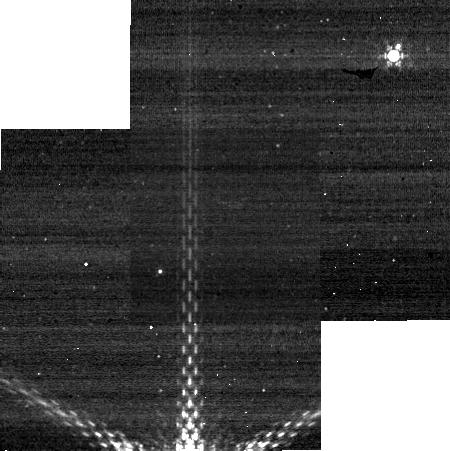
Target: PLUTO. Instrument: NIRCAM. Filter: F430M. Exposure: 3 min. Observation ID: jw01658-o009_t001_nircam_clear-f430m-sub320

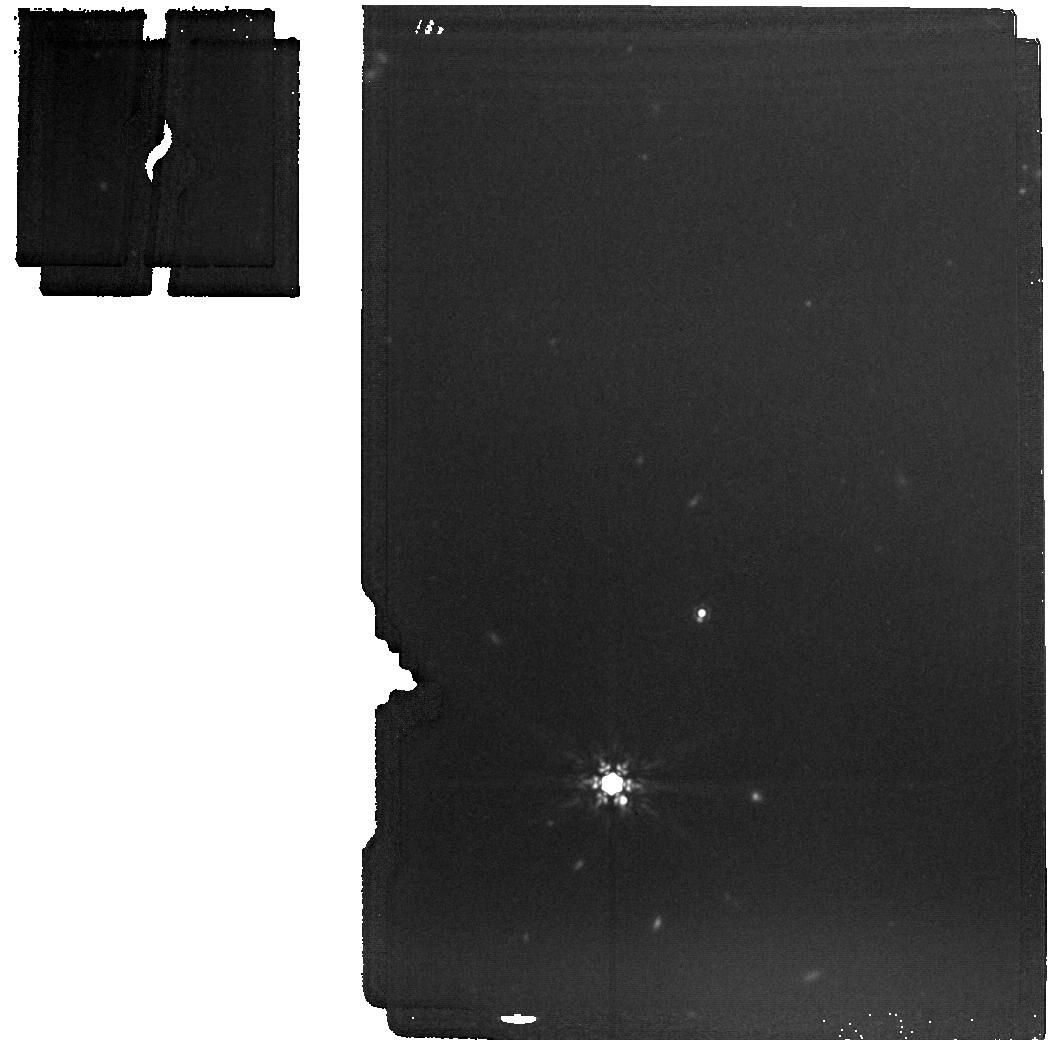
Target: PLUTO. Instrument: MIRI. Filter: F1500W. Exposure: 2 min. Observation ID: jw01658-o006_t001_miri_f1500w

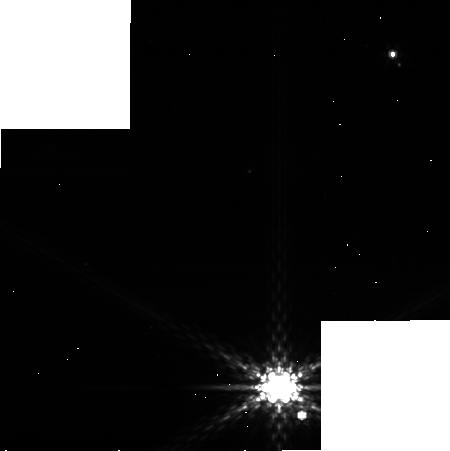
Target: PLUTO. Instrument: NIRCAM. Filter: F410M. Exposure: 3 min. Observation ID: jw01658-o011_t001_nircam_clear-f410m-sub320

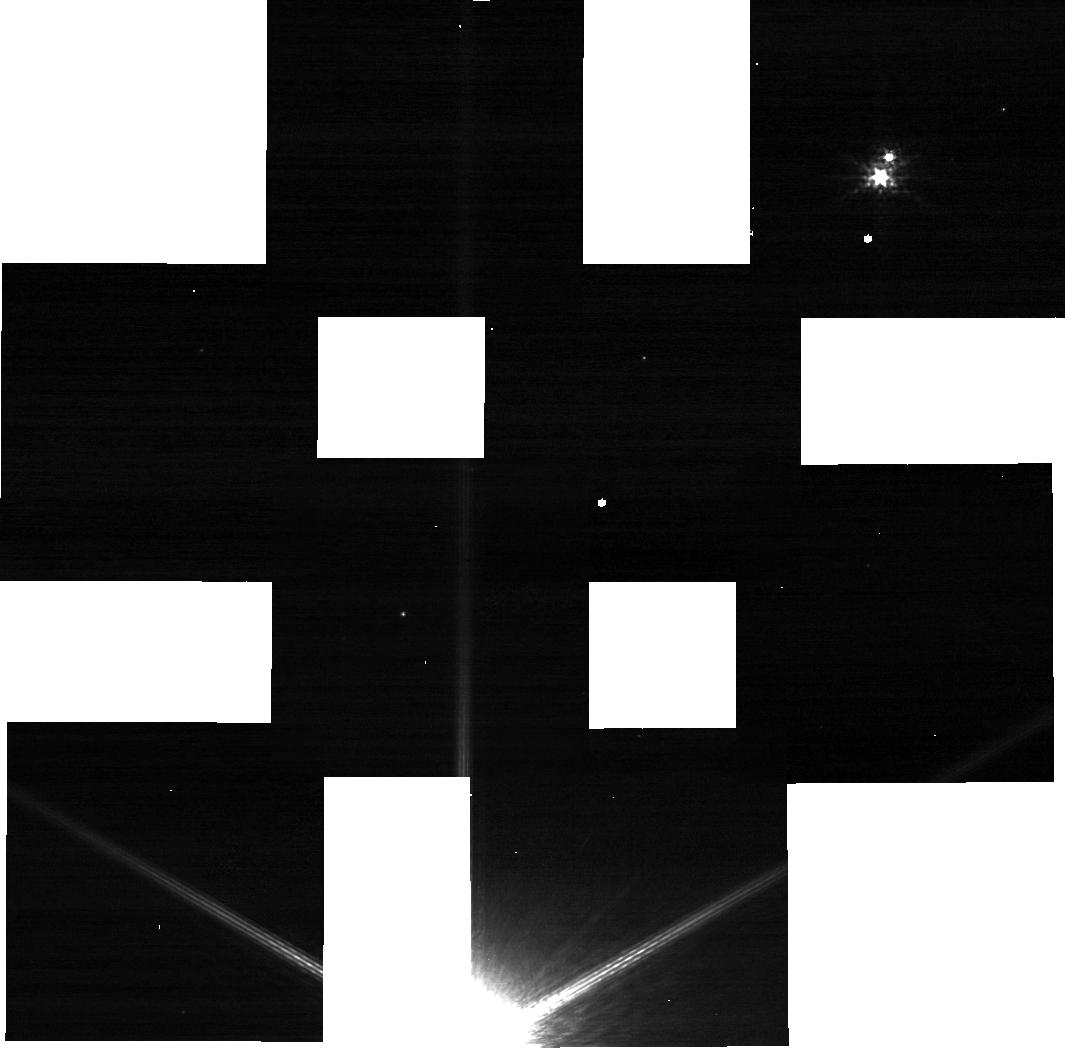
Target: PLUTO. Instrument: NIRCAM. Filter: F140M. Exposure: 3 min. Observation ID: jw01658-o009_t001_nircam_clear-f140m-sub320

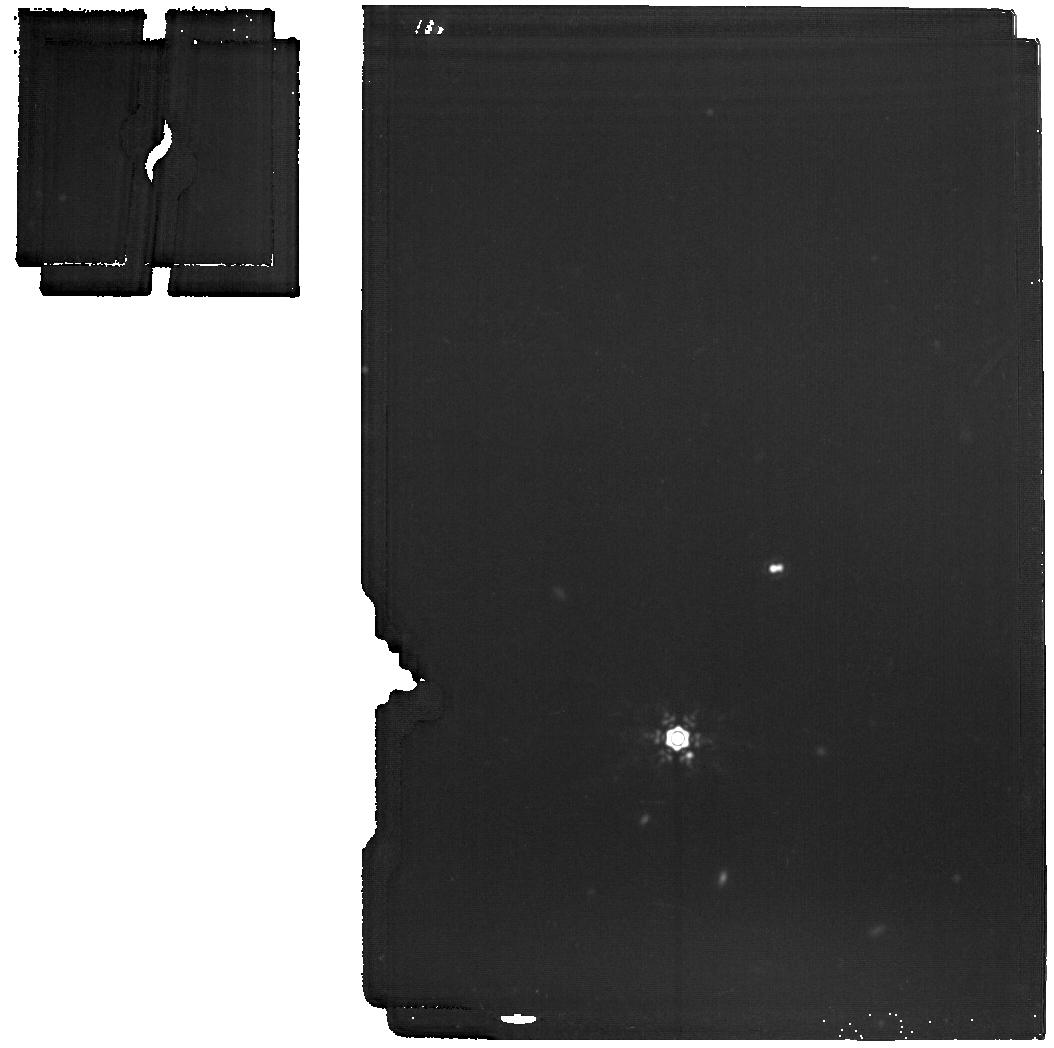
Target: PLUTO. Instrument: MIRI. Filter: F1800W. Exposure: 6 min. Observation ID: jw01658-o005_t001_miri_f1800w

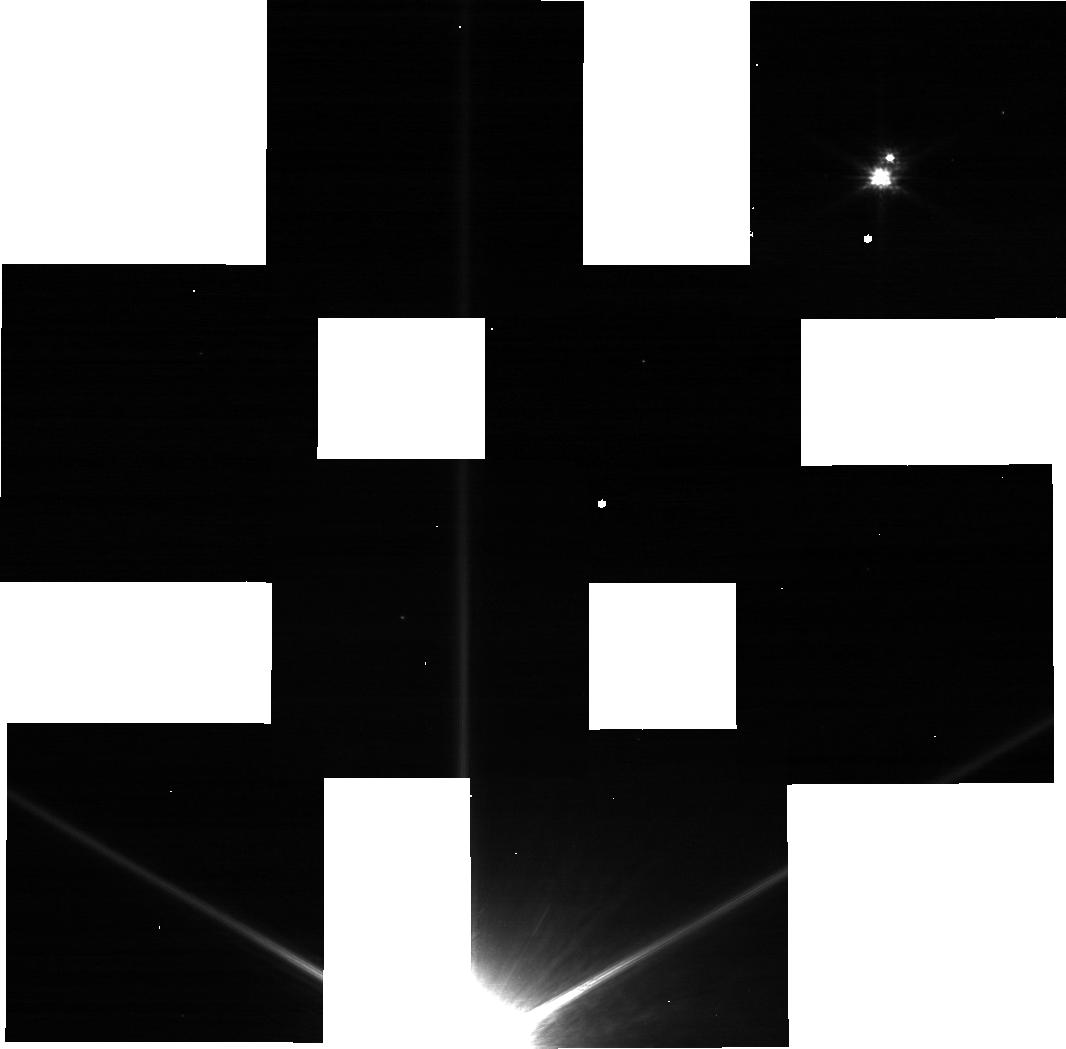
Target: PLUTO. Instrument: NIRCAM. Filter: F090W. Exposure: 3 min. Observation ID: jw01658-o009_t001_nircam_clear-f090w-sub320

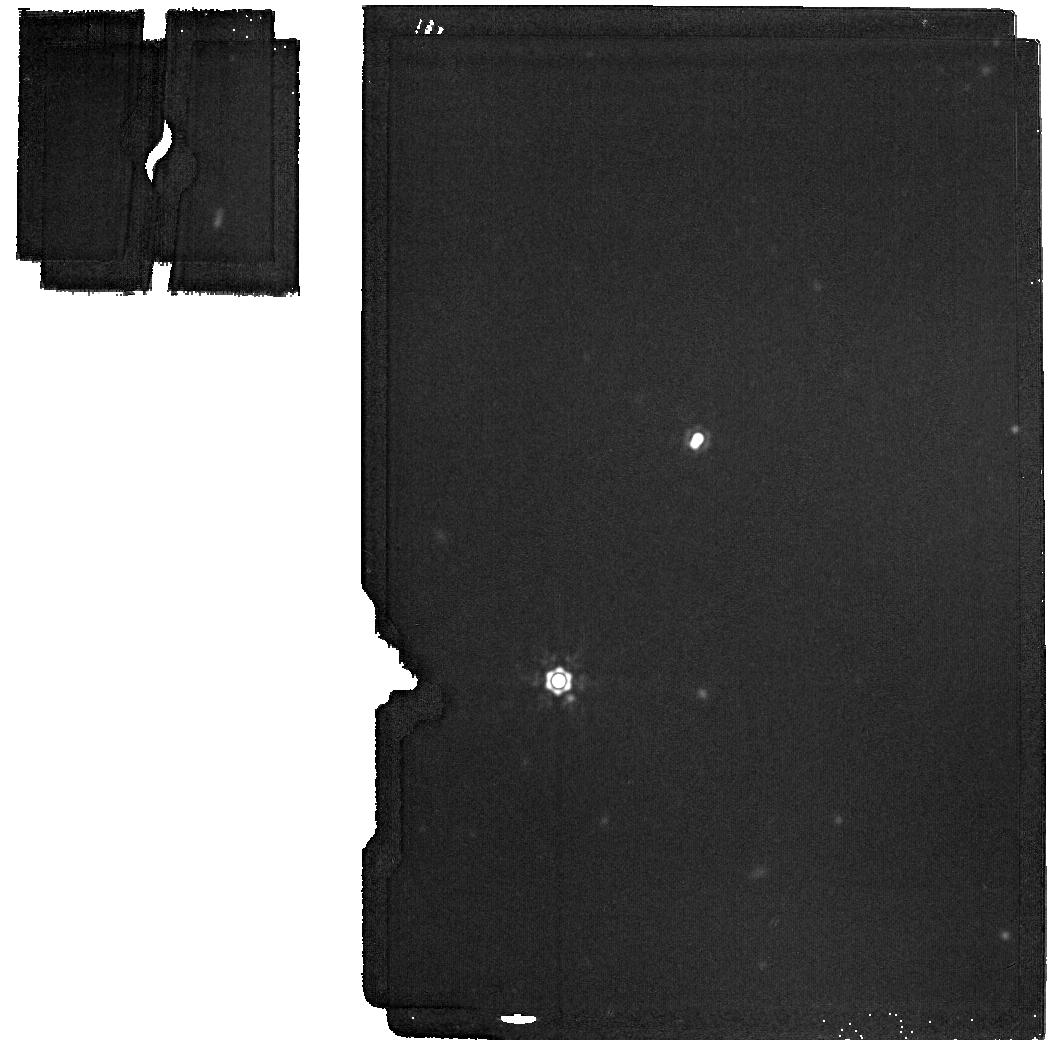
Target: PLUTO. Instrument: MIRI. Filter: F2100W. Exposure: 2 min. Observation ID: jw01658-o003_t001_miri_f2100w

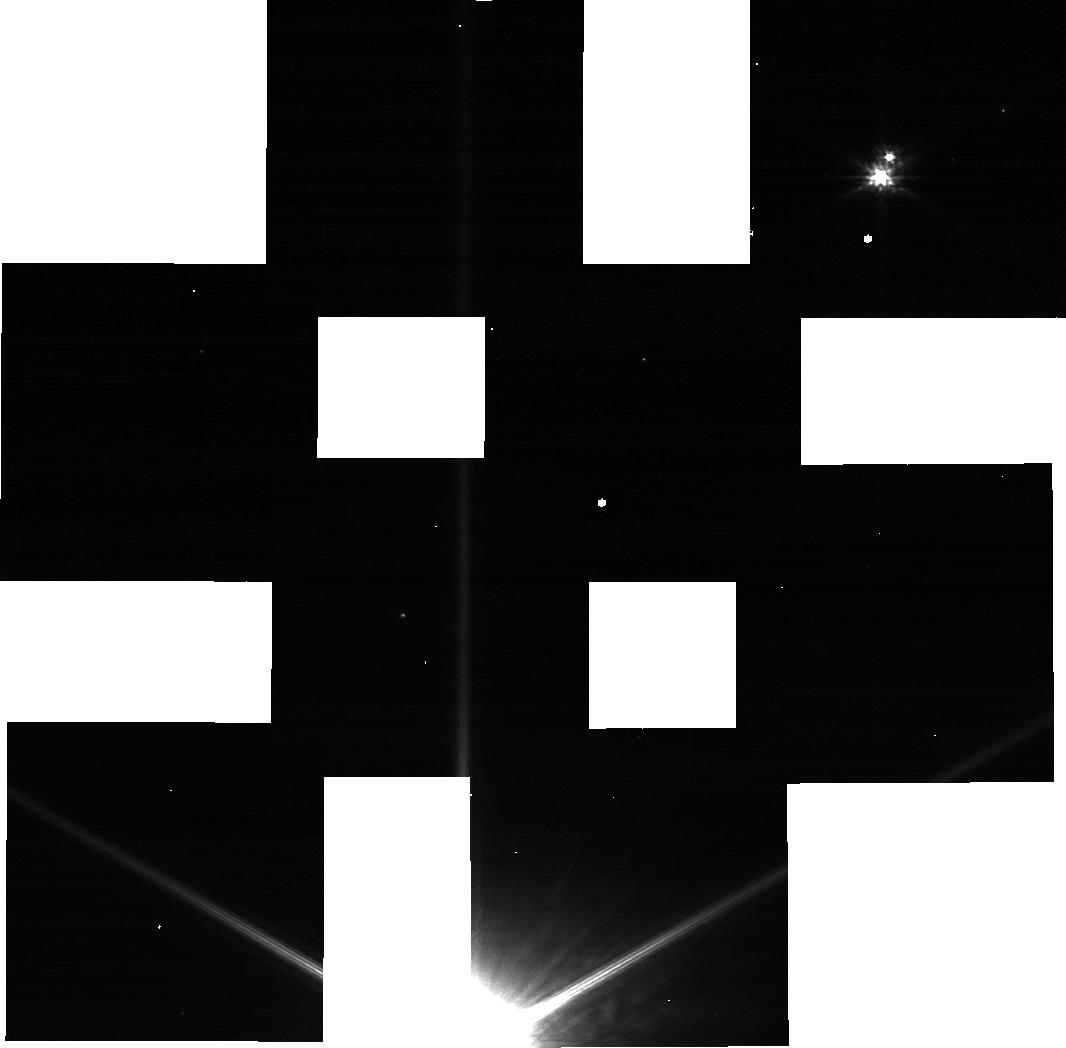
Target: PLUTO. Instrument: NIRCAM. Filter: F115W. Exposure: 3 min. Observation ID: jw01658-o009_t001_nircam_clear-f115w-sub320

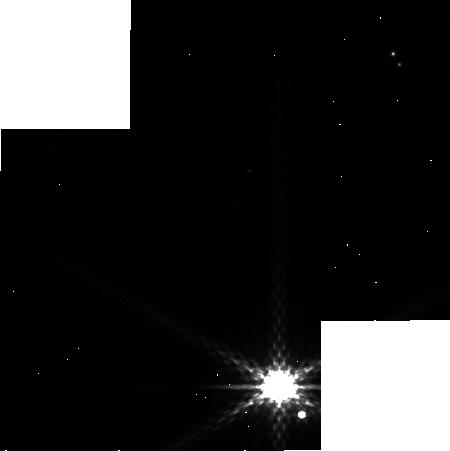
Target: PLUTO. Instrument: NIRCAM. Filter: F335M. Exposure: 3 min. Observation ID: jw01658-o011_t001_nircam_clear-f335m-sub320

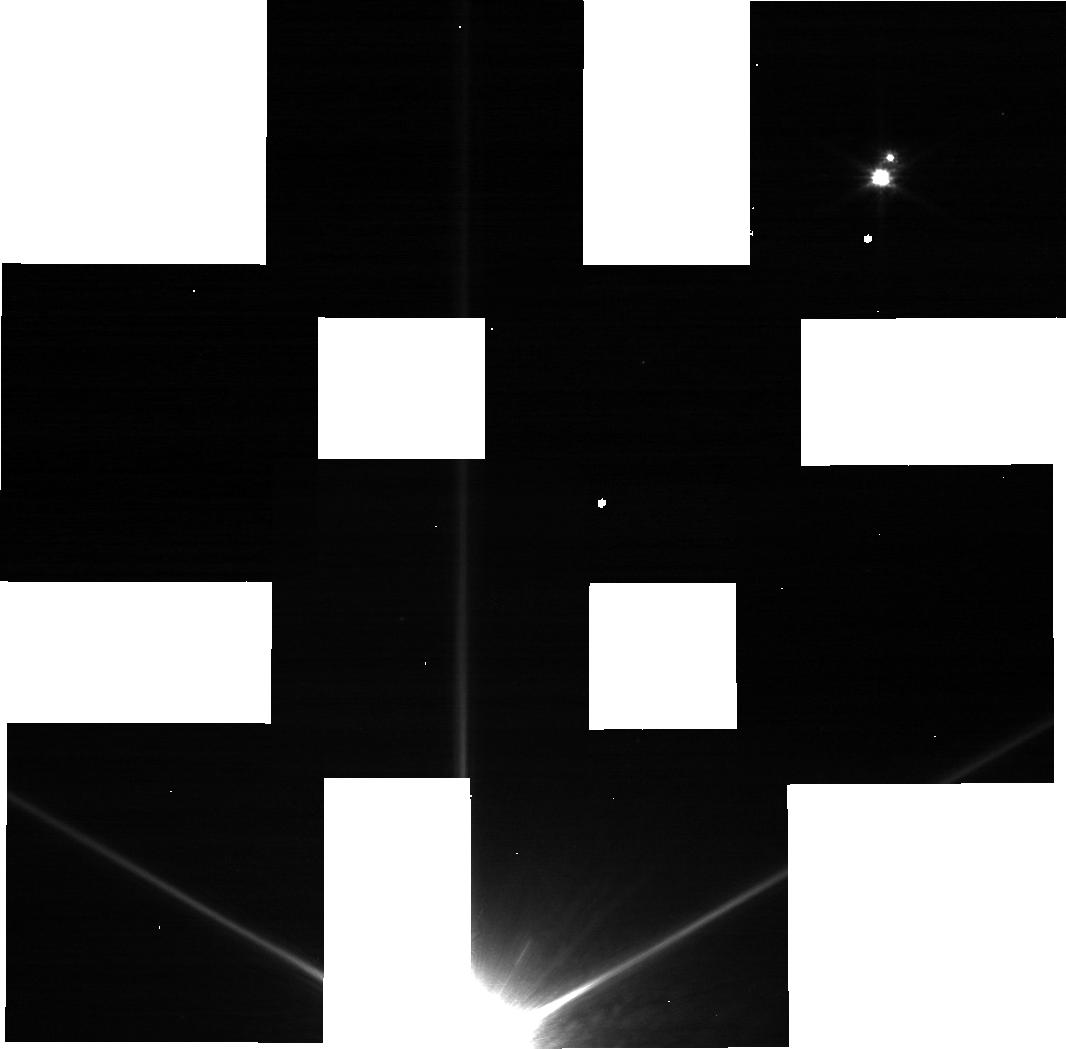
Target: PLUTO. Instrument: NIRCAM. Filter: F070W. Exposure: 3 min. Observation ID: jw01658-o009_t001_nircam_clear-f070w-sub320

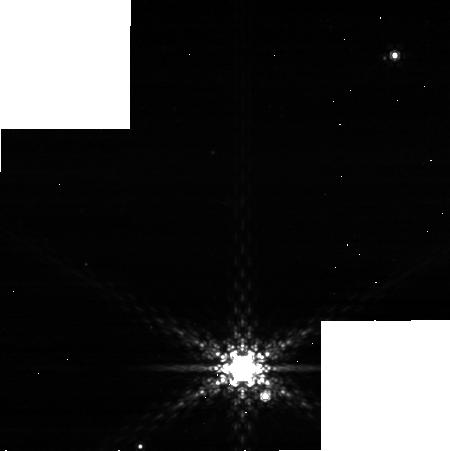
Target: PLUTO. Instrument: NIRCAM. Filter: F480M. Exposure: 3 min. Observation ID: jw01658-o010_t001_nircam_clear-f480m-sub320

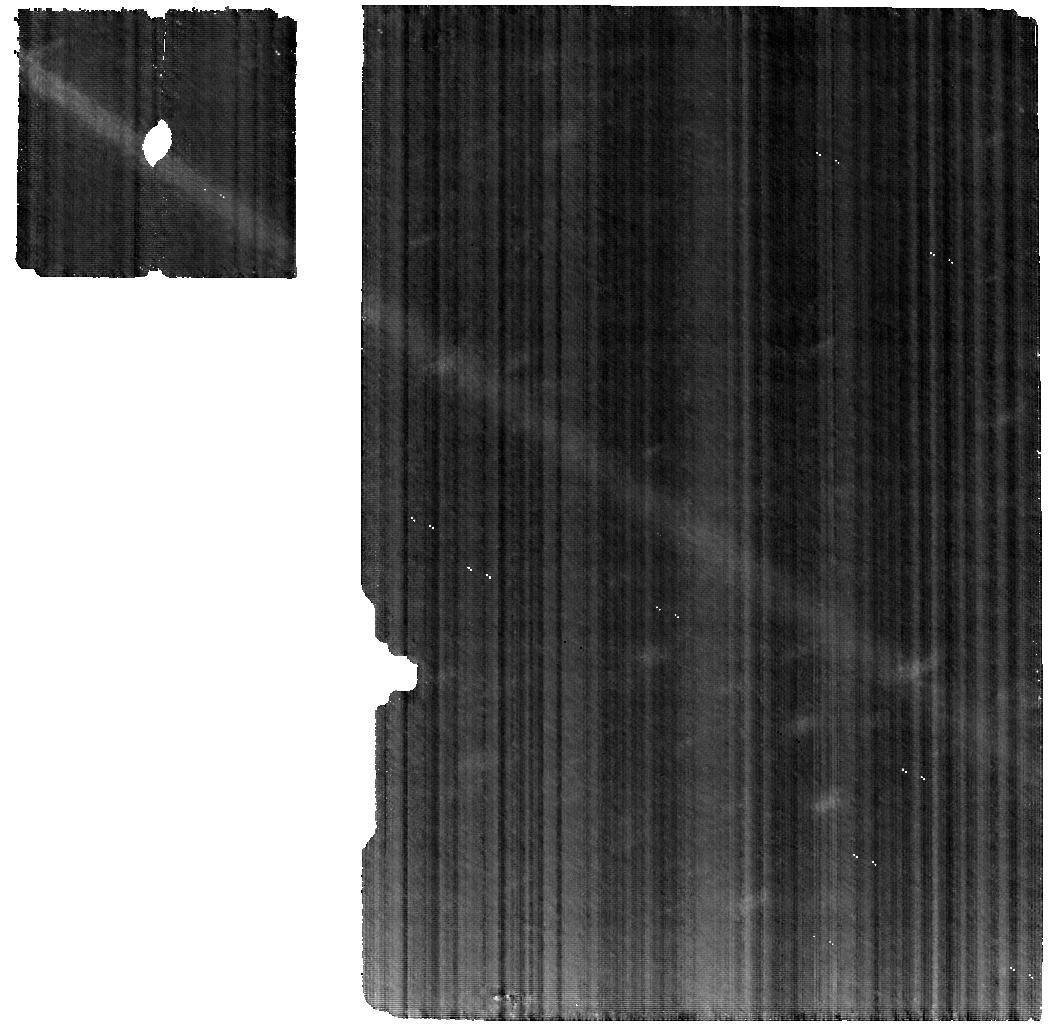
Target: PLUTO. Instrument: MIRI. Filter: F560W. Exposure: 8.3 h. Observation ID: jw01658-o001_t001_miri_f560w

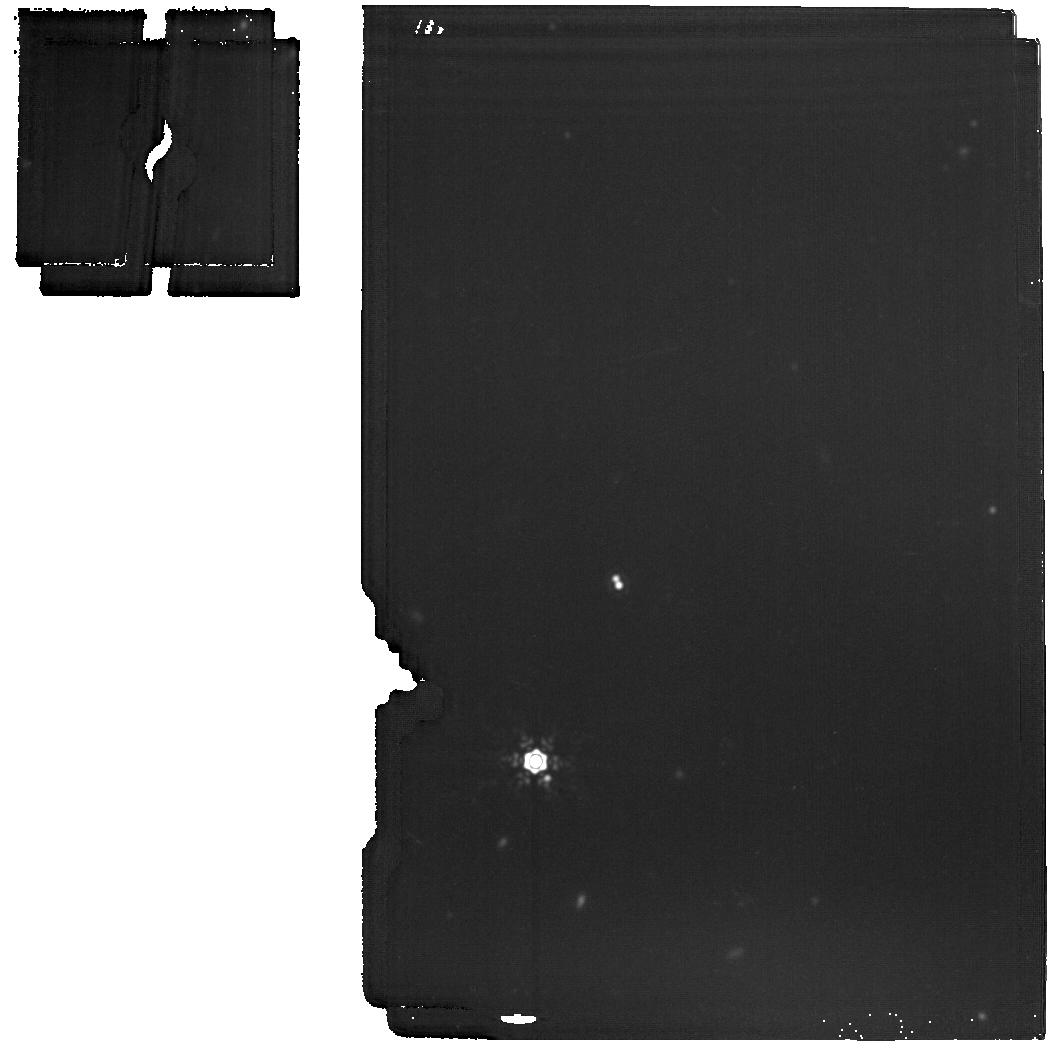
Target: PLUTO. Instrument: MIRI. Filter: F1800W. Exposure: 6 min. Observation ID: jw01658-o007_t001_miri_f1800w

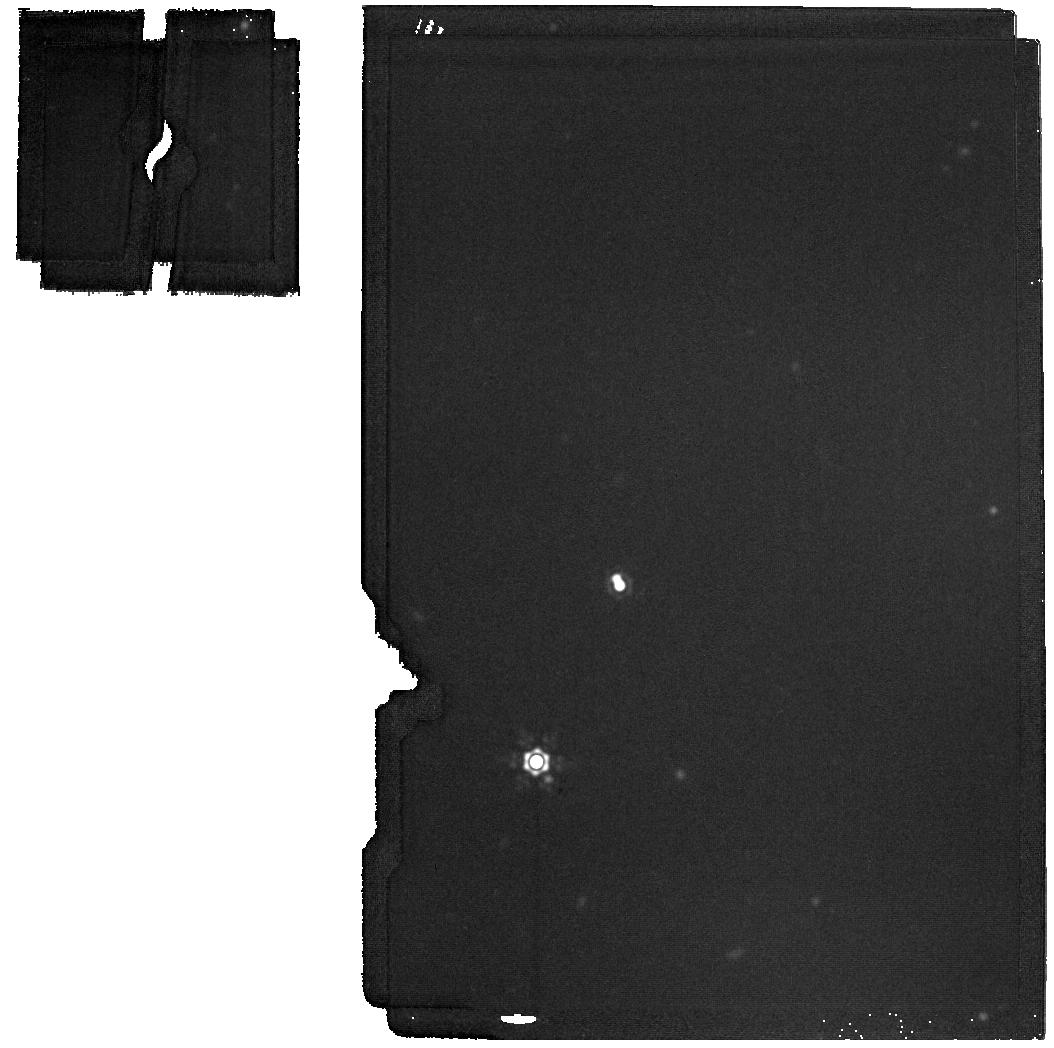
Target: PLUTO. Instrument: MIRI. Filter: F2100W. Exposure: 2 min. Observation ID: jw01658-o007_t001_miri_f2100w

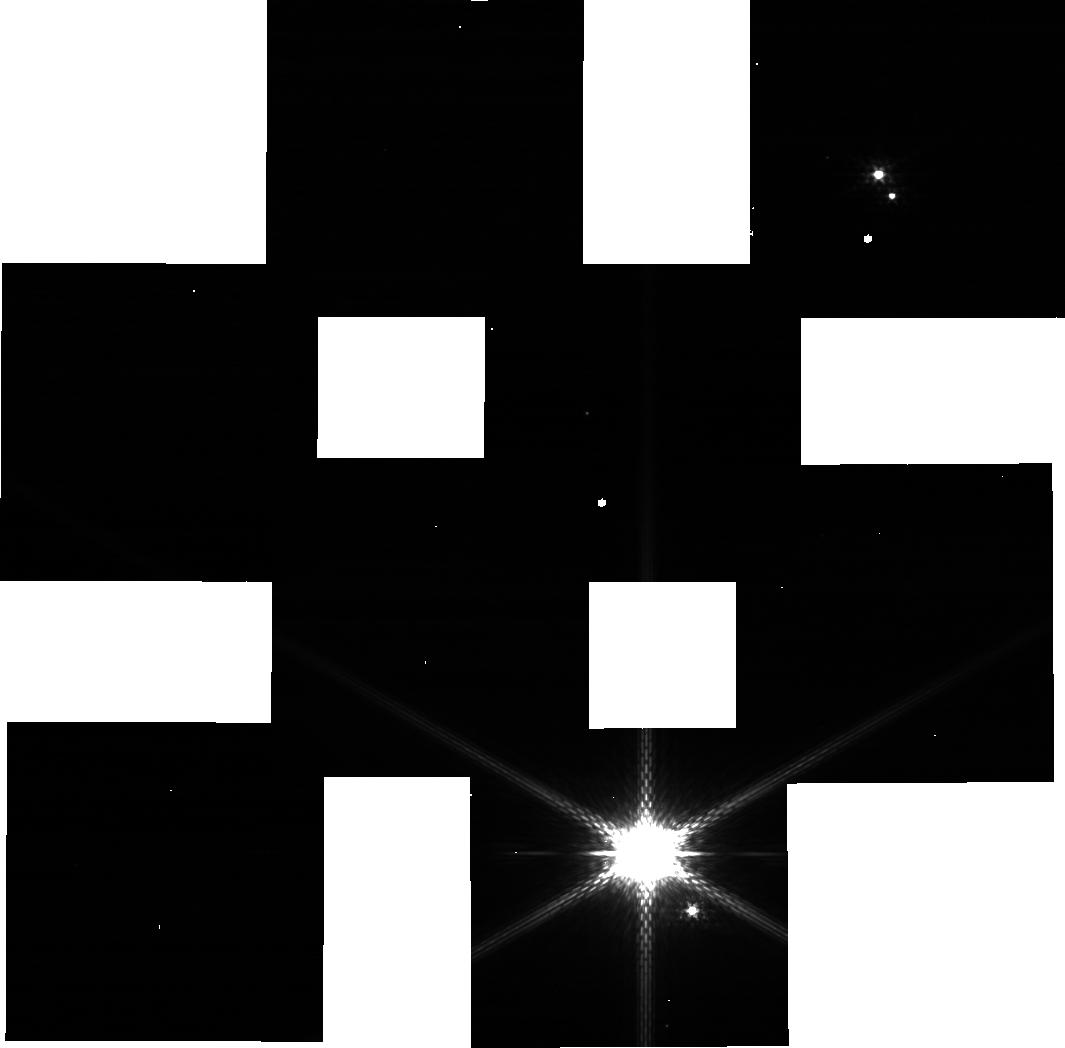
Target: PLUTO. Instrument: NIRCAM. Filter: F140M. Exposure: 3 min. Observation ID: jw01658-o011_t001_nircam_clear-f140m-sub320

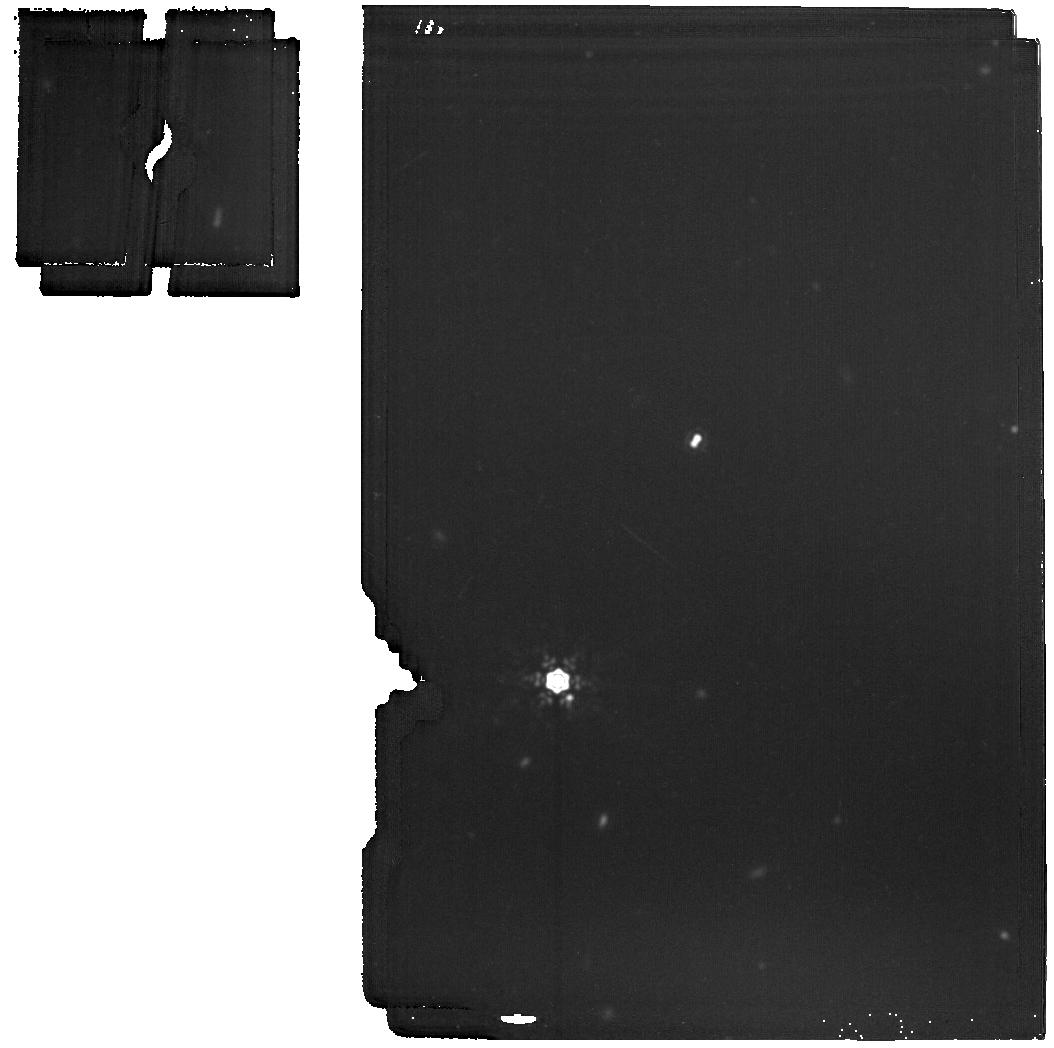
Target: PLUTO. Instrument: MIRI. Filter: F1800W. Exposure: 6 min. Observation ID: jw01658-o003_t001_miri_f1800w

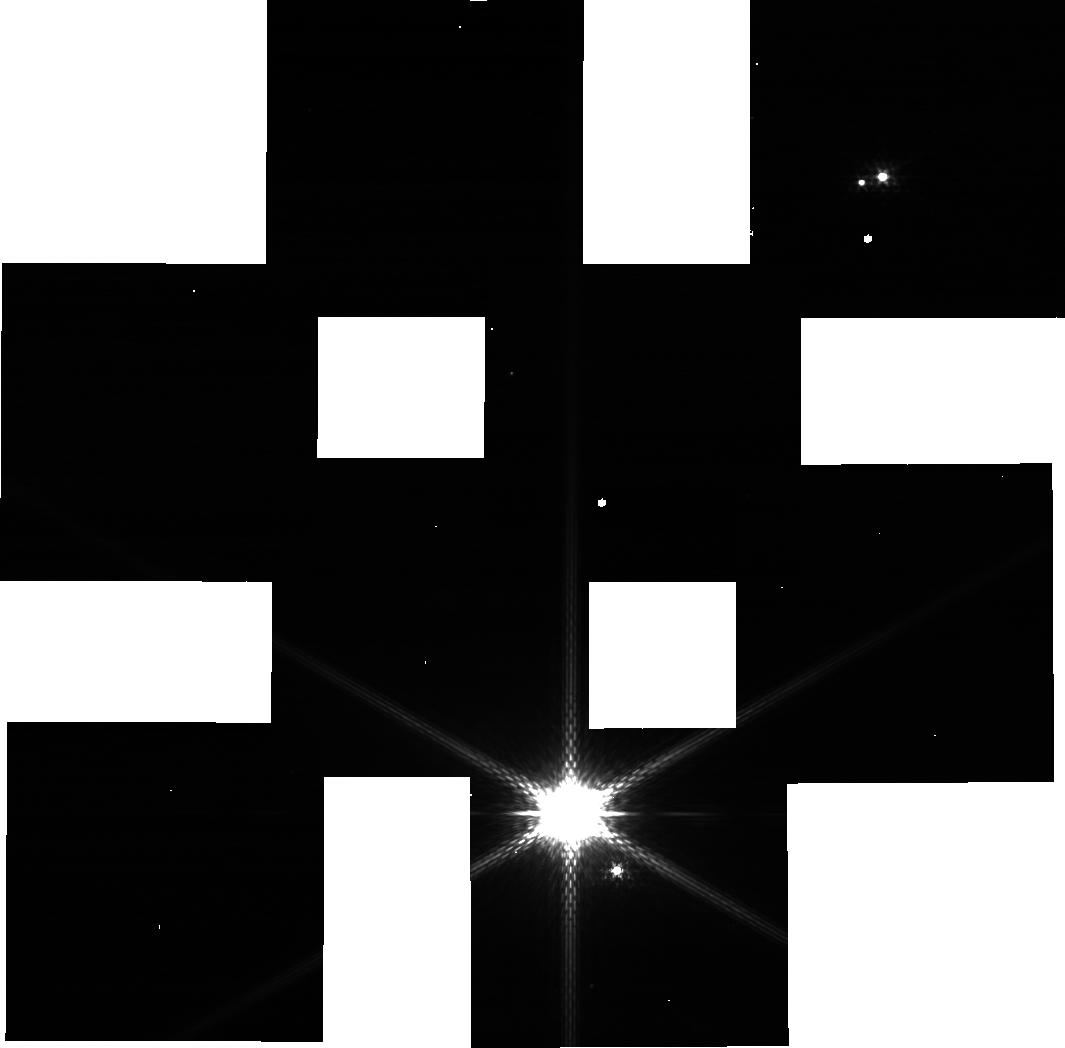
Target: PLUTO. Instrument: NIRCAM. Filter: F140M. Exposure: 3 min. Observation ID: jw01658-o010_t001_nircam_clear-f140m-sub320

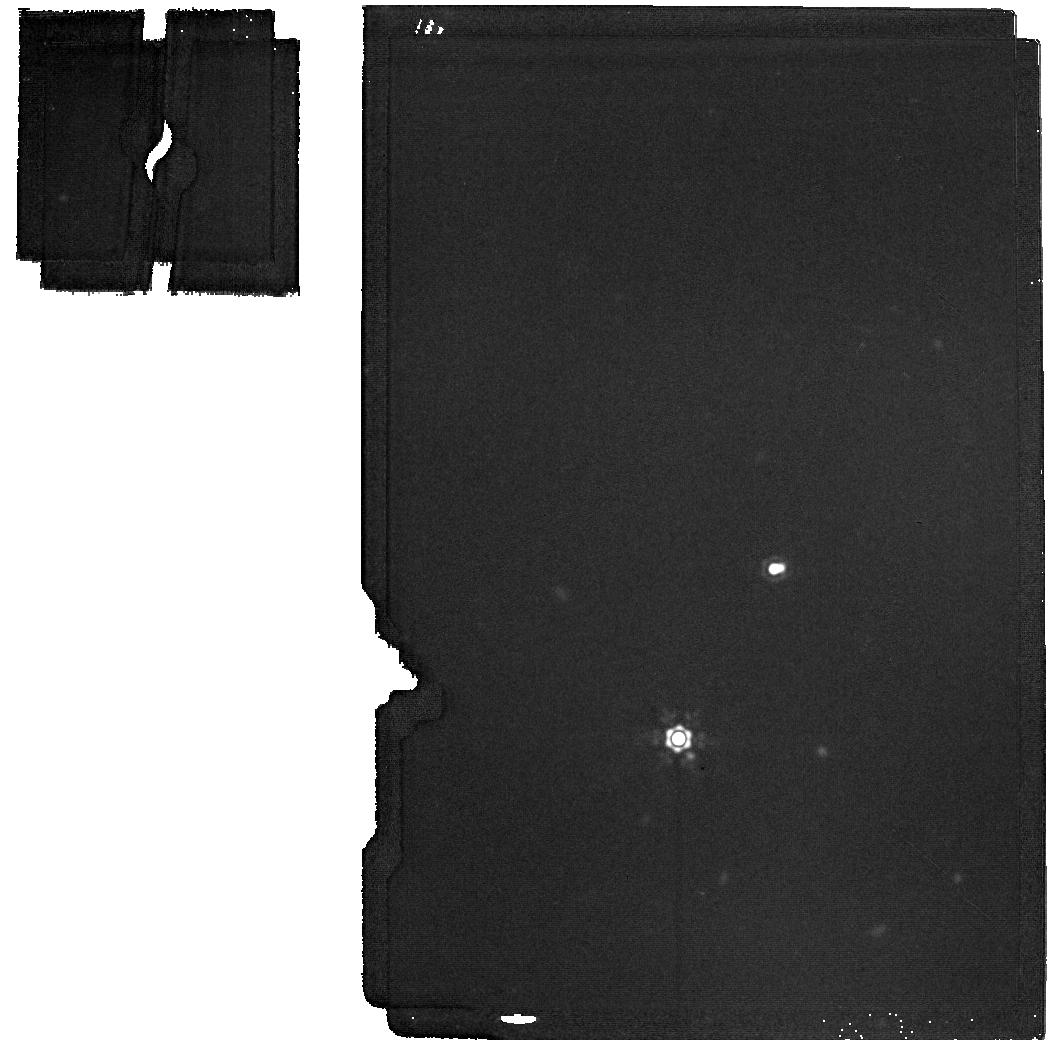
Target: PLUTO. Instrument: MIRI. Filter: F2100W. Exposure: 2 min. Observation ID: jw01658-o005_t001_miri_f2100w

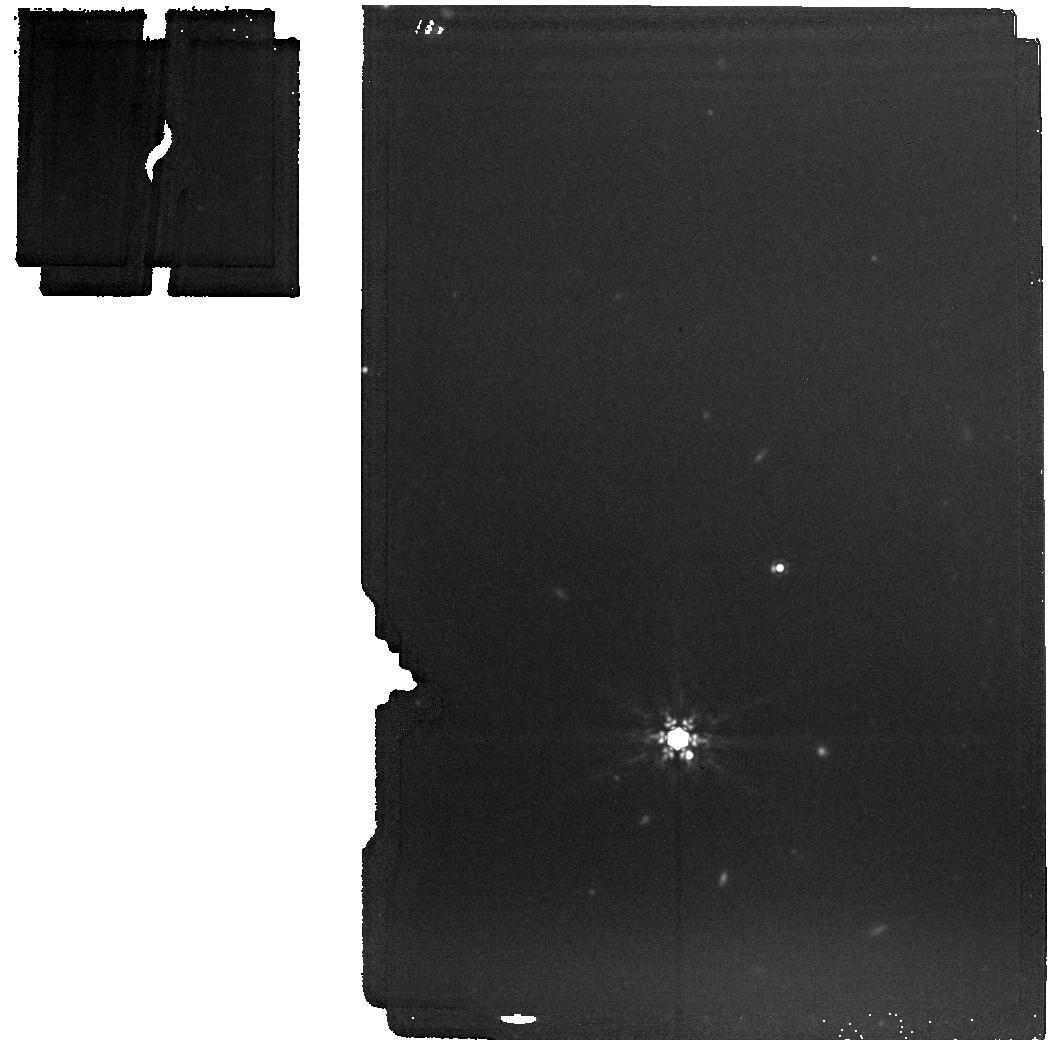
Target: PLUTO. Instrument: MIRI. Filter: F1500W. Exposure: 2 min. Observation ID: jw01658-o005_t001_miri_f1500w

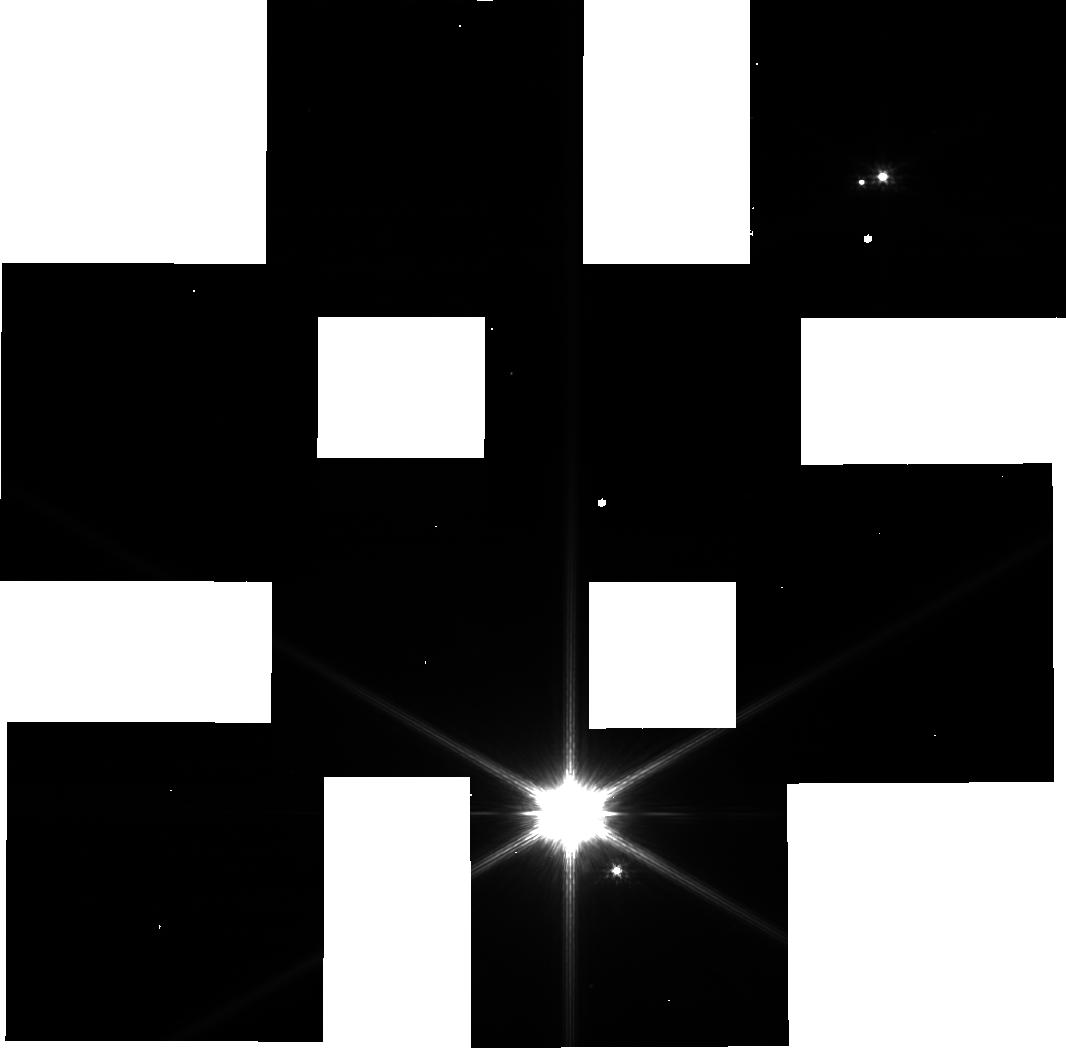
Target: PLUTO. Instrument: NIRCAM. Filter: F115W. Exposure: 3 min. Observation ID: jw01658-o010_t001_nircam_clear-f115w-sub320

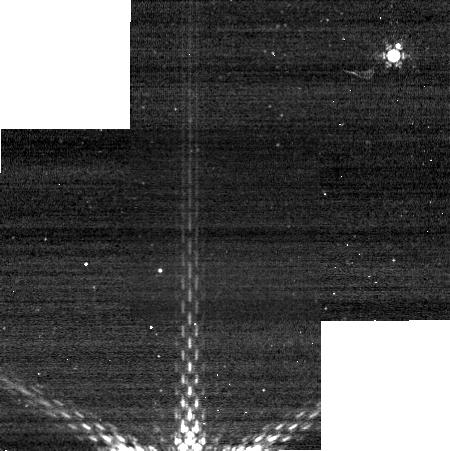
Target: PLUTO. Instrument: NIRCAM. Filter: F480M. Exposure: 3 min. Observation ID: jw01658-o009_t001_nircam_clear-f480m-sub320

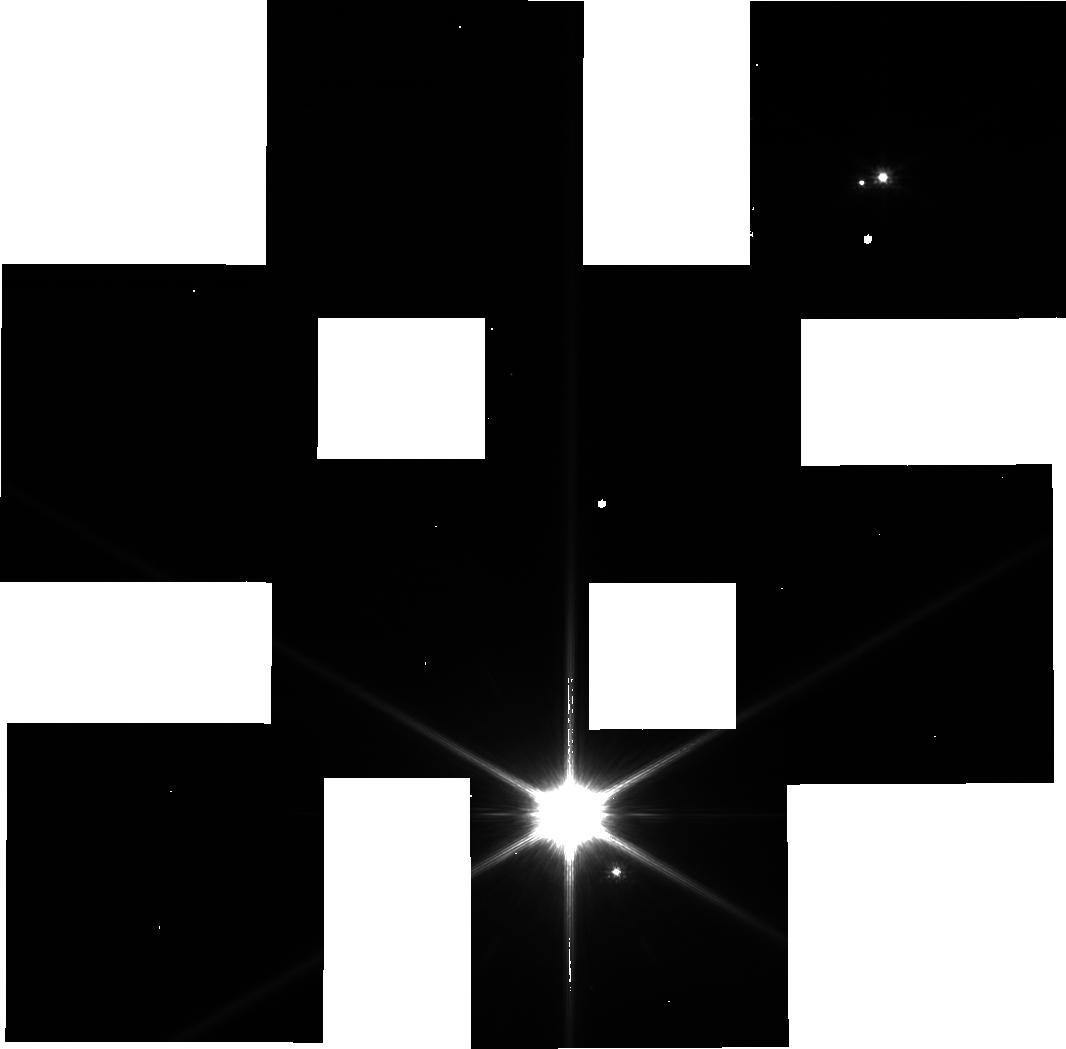
Target: PLUTO. Instrument: NIRCAM. Filter: F090W. Exposure: 3 min. Observation ID: jw01658-o010_t001_nircam_clear-f090w-sub320

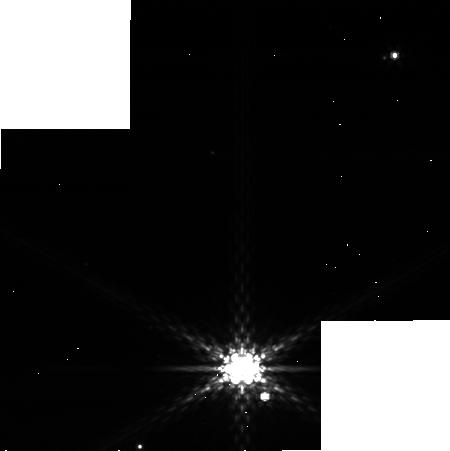
Target: PLUTO. Instrument: NIRCAM. Filter: F410M. Exposure: 3 min. Observation ID: jw01658-o010_t001_nircam_clear-f410m-sub320

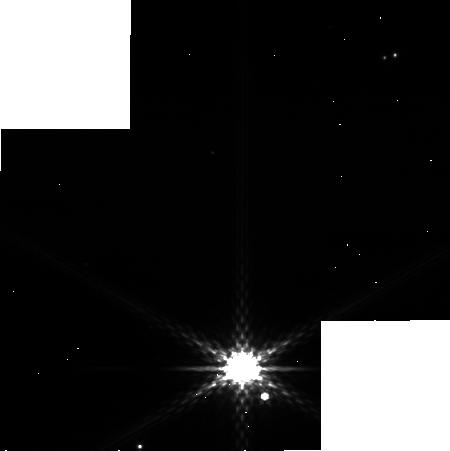
Target: PLUTO. Instrument: NIRCAM. Filter: F335M. Exposure: 3 min. Observation ID: jw01658-o010_t001_nircam_clear-f335m-sub320

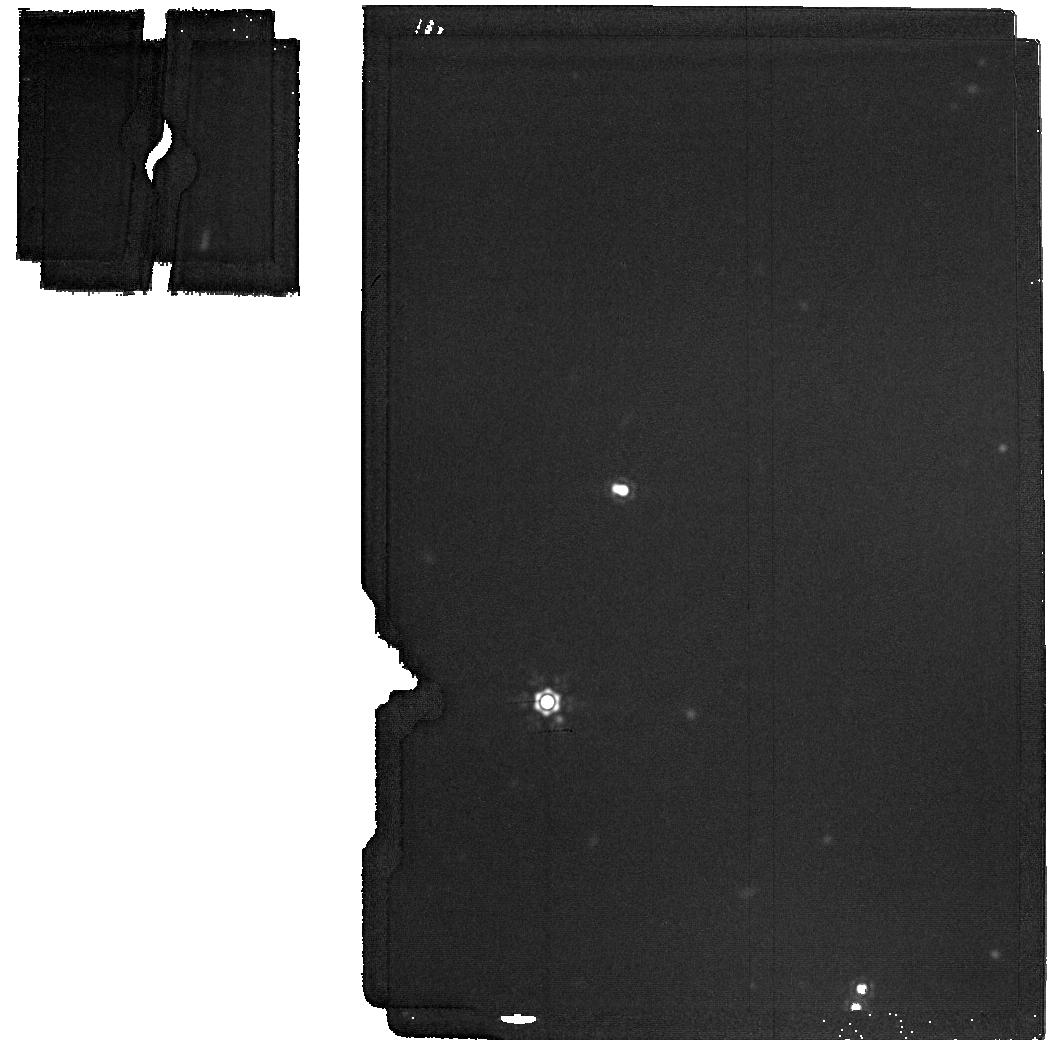
Target: PLUTO. Instrument: MIRI. Filter: F2100W. Exposure: 2 min. Observation ID: jw01658-o008_t001_miri_f2100w

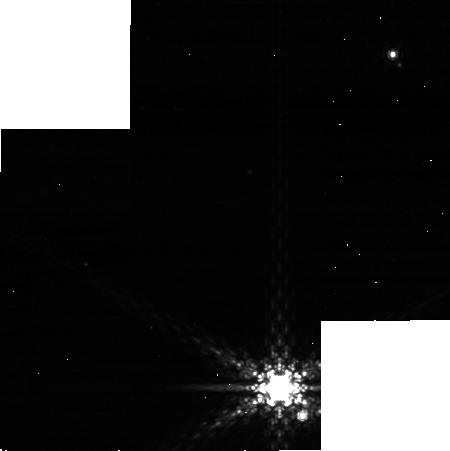
Target: PLUTO. Instrument: NIRCAM. Filter: F480M. Exposure: 3 min. Observation ID: jw01658-o011_t001_nircam_clear-f480m-sub320

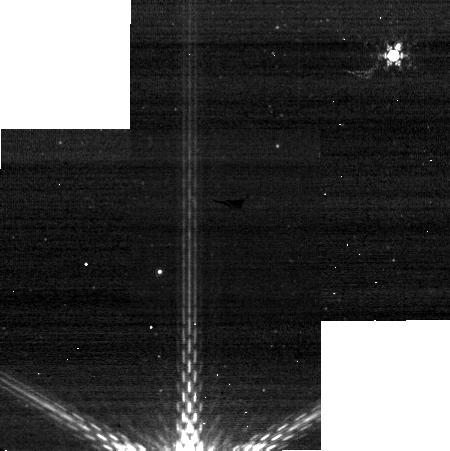
Target: PLUTO. Instrument: NIRCAM. Filter: F410M. Exposure: 3 min. Observation ID: jw01658-o009_t001_nircam_clear-f410m-sub320

Plutos climate system with JWST (PI: Lellouch, Emmanuel)

The New Horizons 2015 encounter with the Pluto system unveiled a remarkably active world, with a highly variegated surface and a chemically-rich atmosphere with extensive haze. It raised new fundamental questions about Pluto's climate evolution, chemistry and energy balance of the atmosphere, and about the thermal and compositional properties of Pluto's and Charon's surfaces. In a highly complementary dataset to New Horizons, we will combine MIRI and NIRCam observations to address these topics. NIRCam filter imaging (3 visits, 4 SW filters) will map the albedo and methane ice distribution with resolution comparable to HST visible imaging, providing key tests for volatile transport models. MIRI imaging (6 visits, 4 filters) will yield separate thermal lightcurves of Pluto and Charon, determining the surface thermal and energetical properties and further constraining Pluto's distribution of terrains. These data will also provide a definite test of the scenario of haze control of Pluto's atmosphere thermal structure. A deep MIRI/MRS spectrum will give new insights on Pluto's atmosphere composition, including yet undetected species (e.g. C3H8, C4H2), which are expected from photochemical-microphysical models, with additional implications for the atmosphere radiative balance. MIRI/MRS will also reveal the 5-15 micron reflected spectrum of the dark/red units of Pluto, where bands due to hydrocarbon ices and irradiation products are expected; a similar study will be performed on Charon using MIRI/LRS, searching for non-H2O ice signatures. Observational results will be interpreted in the framework of self-consistent and validated atmospheric and climatic models.